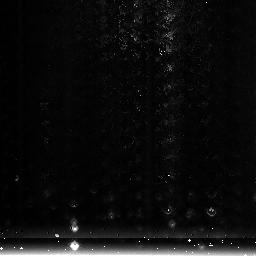
Target: NGC3603-3
Instrument: NICMOS/NIC3
Filter: F222M
Exposure: 1 min
Observation ID: na5608020

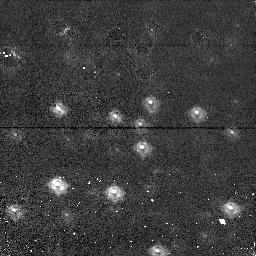
Target: NGC1850-1
Instrument: NICMOS/NIC1
Filter: F110M
Exposure: 2 min
Observation ID: na5601020

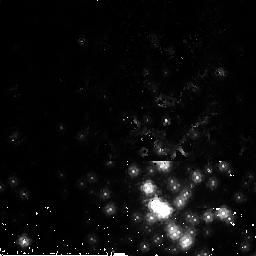
Target: NGC3603-2
Instrument: NICMOS/NIC2
Filter: F165M
Exposure: 2 min
Observation ID: na5602020

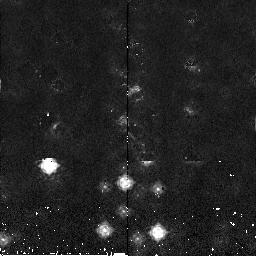
Target: NGC1850-2
Instrument: NICMOS/NIC2
Filter: F165M
Exposure: 2 min
Observation ID: na5610020

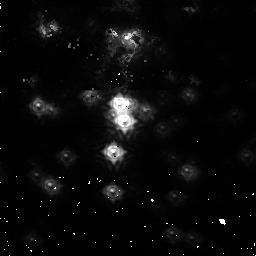
Target: NGC3603-1
Instrument: NICMOS/NIC1
Filter: F110M
Exposure: 2 min
Observation ID: na5609020

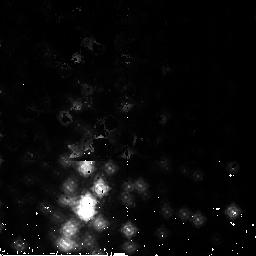
Target: NGC3603-2
Instrument: NICMOS/NIC2
Filter: F165M
Exposure: 2 min
Observation ID: na5605020

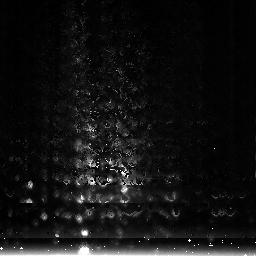
Target: NGC3603-3
Instrument: NICMOS/NIC3
Filter: F222M
Exposure: 1 min
Observation ID: na5603020

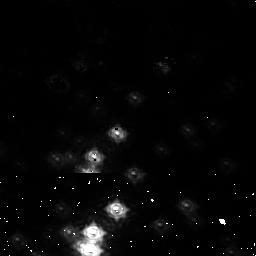
Target: NGC3603-1
Instrument: NICMOS/NIC1
Filter: F110M
Exposure: 2 min
Observation ID: na5604020

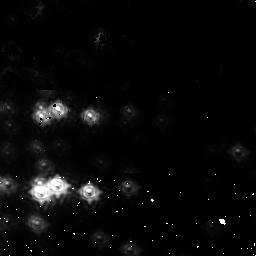
Target: NGC3603-1
Instrument: NICMOS/NIC1
Filter: F110M
Exposure: 2 min
Observation ID: na5606020

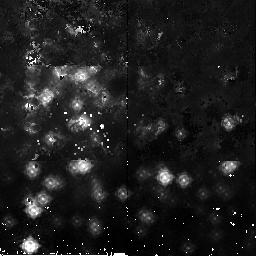
Target: NGC3603-2
Instrument: NICMOS/NIC2
Filter: F165M
Exposure: 2 min
Observation ID: na5607020

NICMOS Focus Monitoring Cycle 16 (PI: Wiklind, Tommy)

This program is a version of the standard focus sweep used since cycle 7. It has been modified to go deeper and uses more narrow filters for improved focus determination. A new source was added in Cycle 14 in order to accomodate 2-gyro mode: the open cluster NGC1850. This source is part of the current proposal. The old target, the open cluster NGC3603, will be used whenever available and the new target used to fill the periods when NGC3603 is not visible. Steps: a) Use refined target field positions as determined from cycle 7 calibrations b) Use MULTIACCUM sequences of sufficient dynamic range to account for defocus c) Do a 17-point focus sweep, +/- 8mm about the PAM mechanical zeropoint for each cameras 1 and 2, in 1.0mm steps. For NIC3 we step from -0.5mm to -9.5mm relative to mechanical zero, in steps of 1.0mm. d) Use PAM X/Y tilt and OTA offset slew compensations refined from previous focus monitoring/optical alignment activities